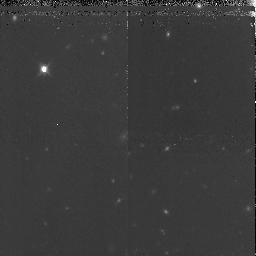
Target: GRB971214
Instrument: NICMOS/NIC3
Filter: F160W
Exposure: 1.7 h
Observation ID: n4kg51010

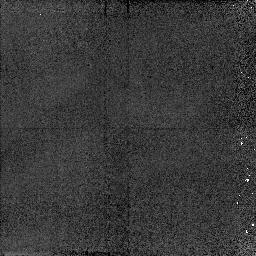
Target: GRB970508
Instrument: NICMOS/NIC2
Filter: F160W
Exposure: 4 min
Observation ID: n4kg54010

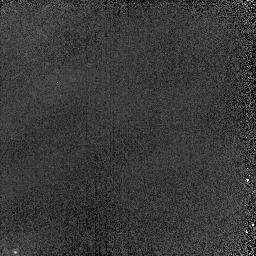
Target: GRB970508-PSF
Instrument: NICMOS/NIC2
Filter: F160W
Exposure: 6 min
Observation ID: n4kg04030

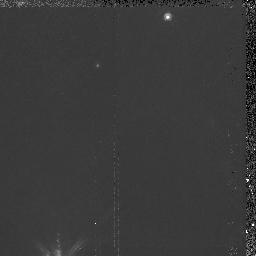
Target: GRB980329
Instrument: NICMOS/NIC2
Filter: F160W
Exposure: 1.6 h
Observation ID: n4kg03010

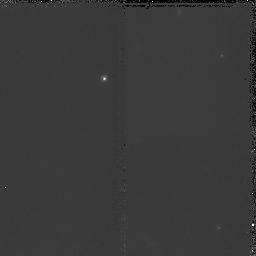
Target: GRB970228
Instrument: NICMOS/NIC2
Filter: F160W
Exposure: 1.2 h
Observation ID: n4kg02010

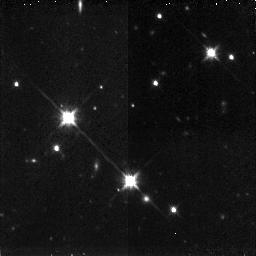
Target: GRB980329
Instrument: NICMOS/NIC3
Filter: F160W
Exposure: 1.6 h
Observation ID: n4kg53010

The Nature of Gamma-Ray Burster Host Galaxies (PI: Fruchter, Andrew S.)

Of the two thousand gamma-ray bursts detected in the last twenty-five years, only two have identified optical counterparts. Recent ground-based and HST observations suggest that both of these bursters lie in host galaxies with apparent magnitude \R >~ 25. Here we propose to obtain J and H band images of these objects. These observations will allow us to place constraints on the star-formation rates and redshifts of the hosts as well as on the long-term behavior of the optical transient. This information is crucial for understanding the physical nature of these extraordinary outbursts. Because of possible confusion between the optical transient and the faint underlying host galaxy, the only telescope with sufficient resolution to undertake these observations is HST.